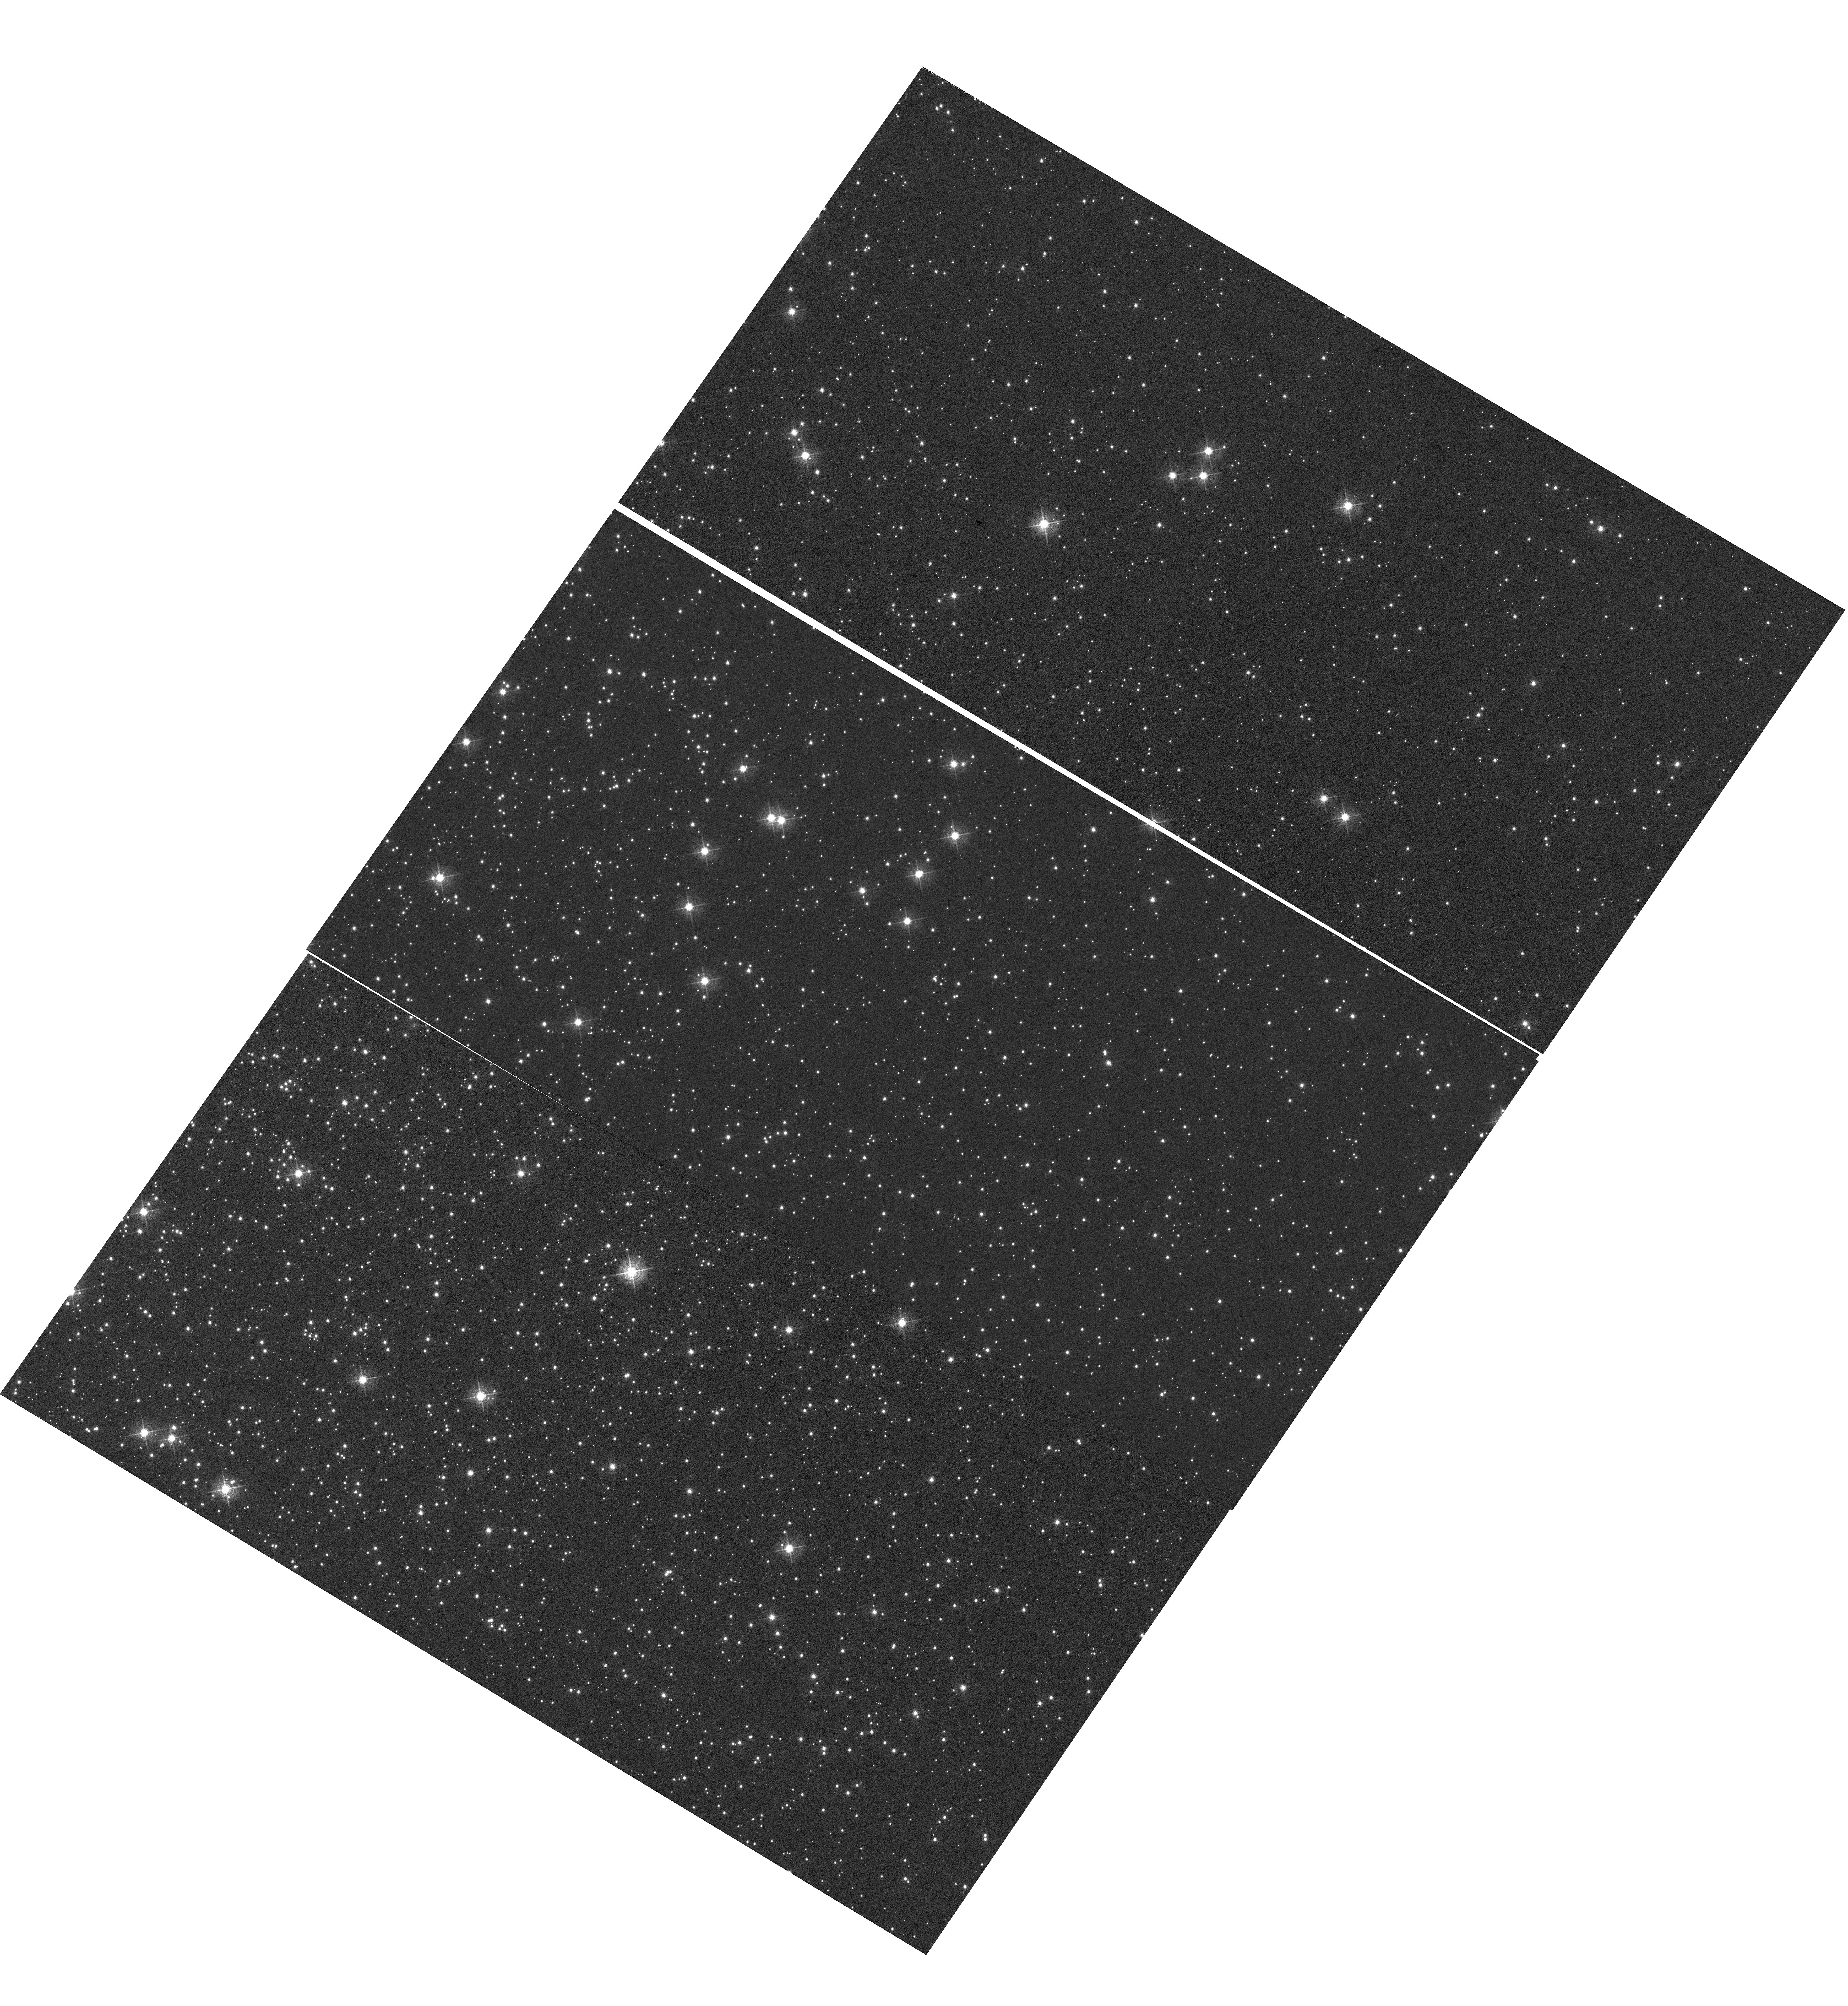
Target: NGC-104
Instrument: WFC3/UVIS
Filter: F502N
Exposure: 1.8 h
Observation ID: hst_14541_02_wfc3_uvis_f502n_idcg02

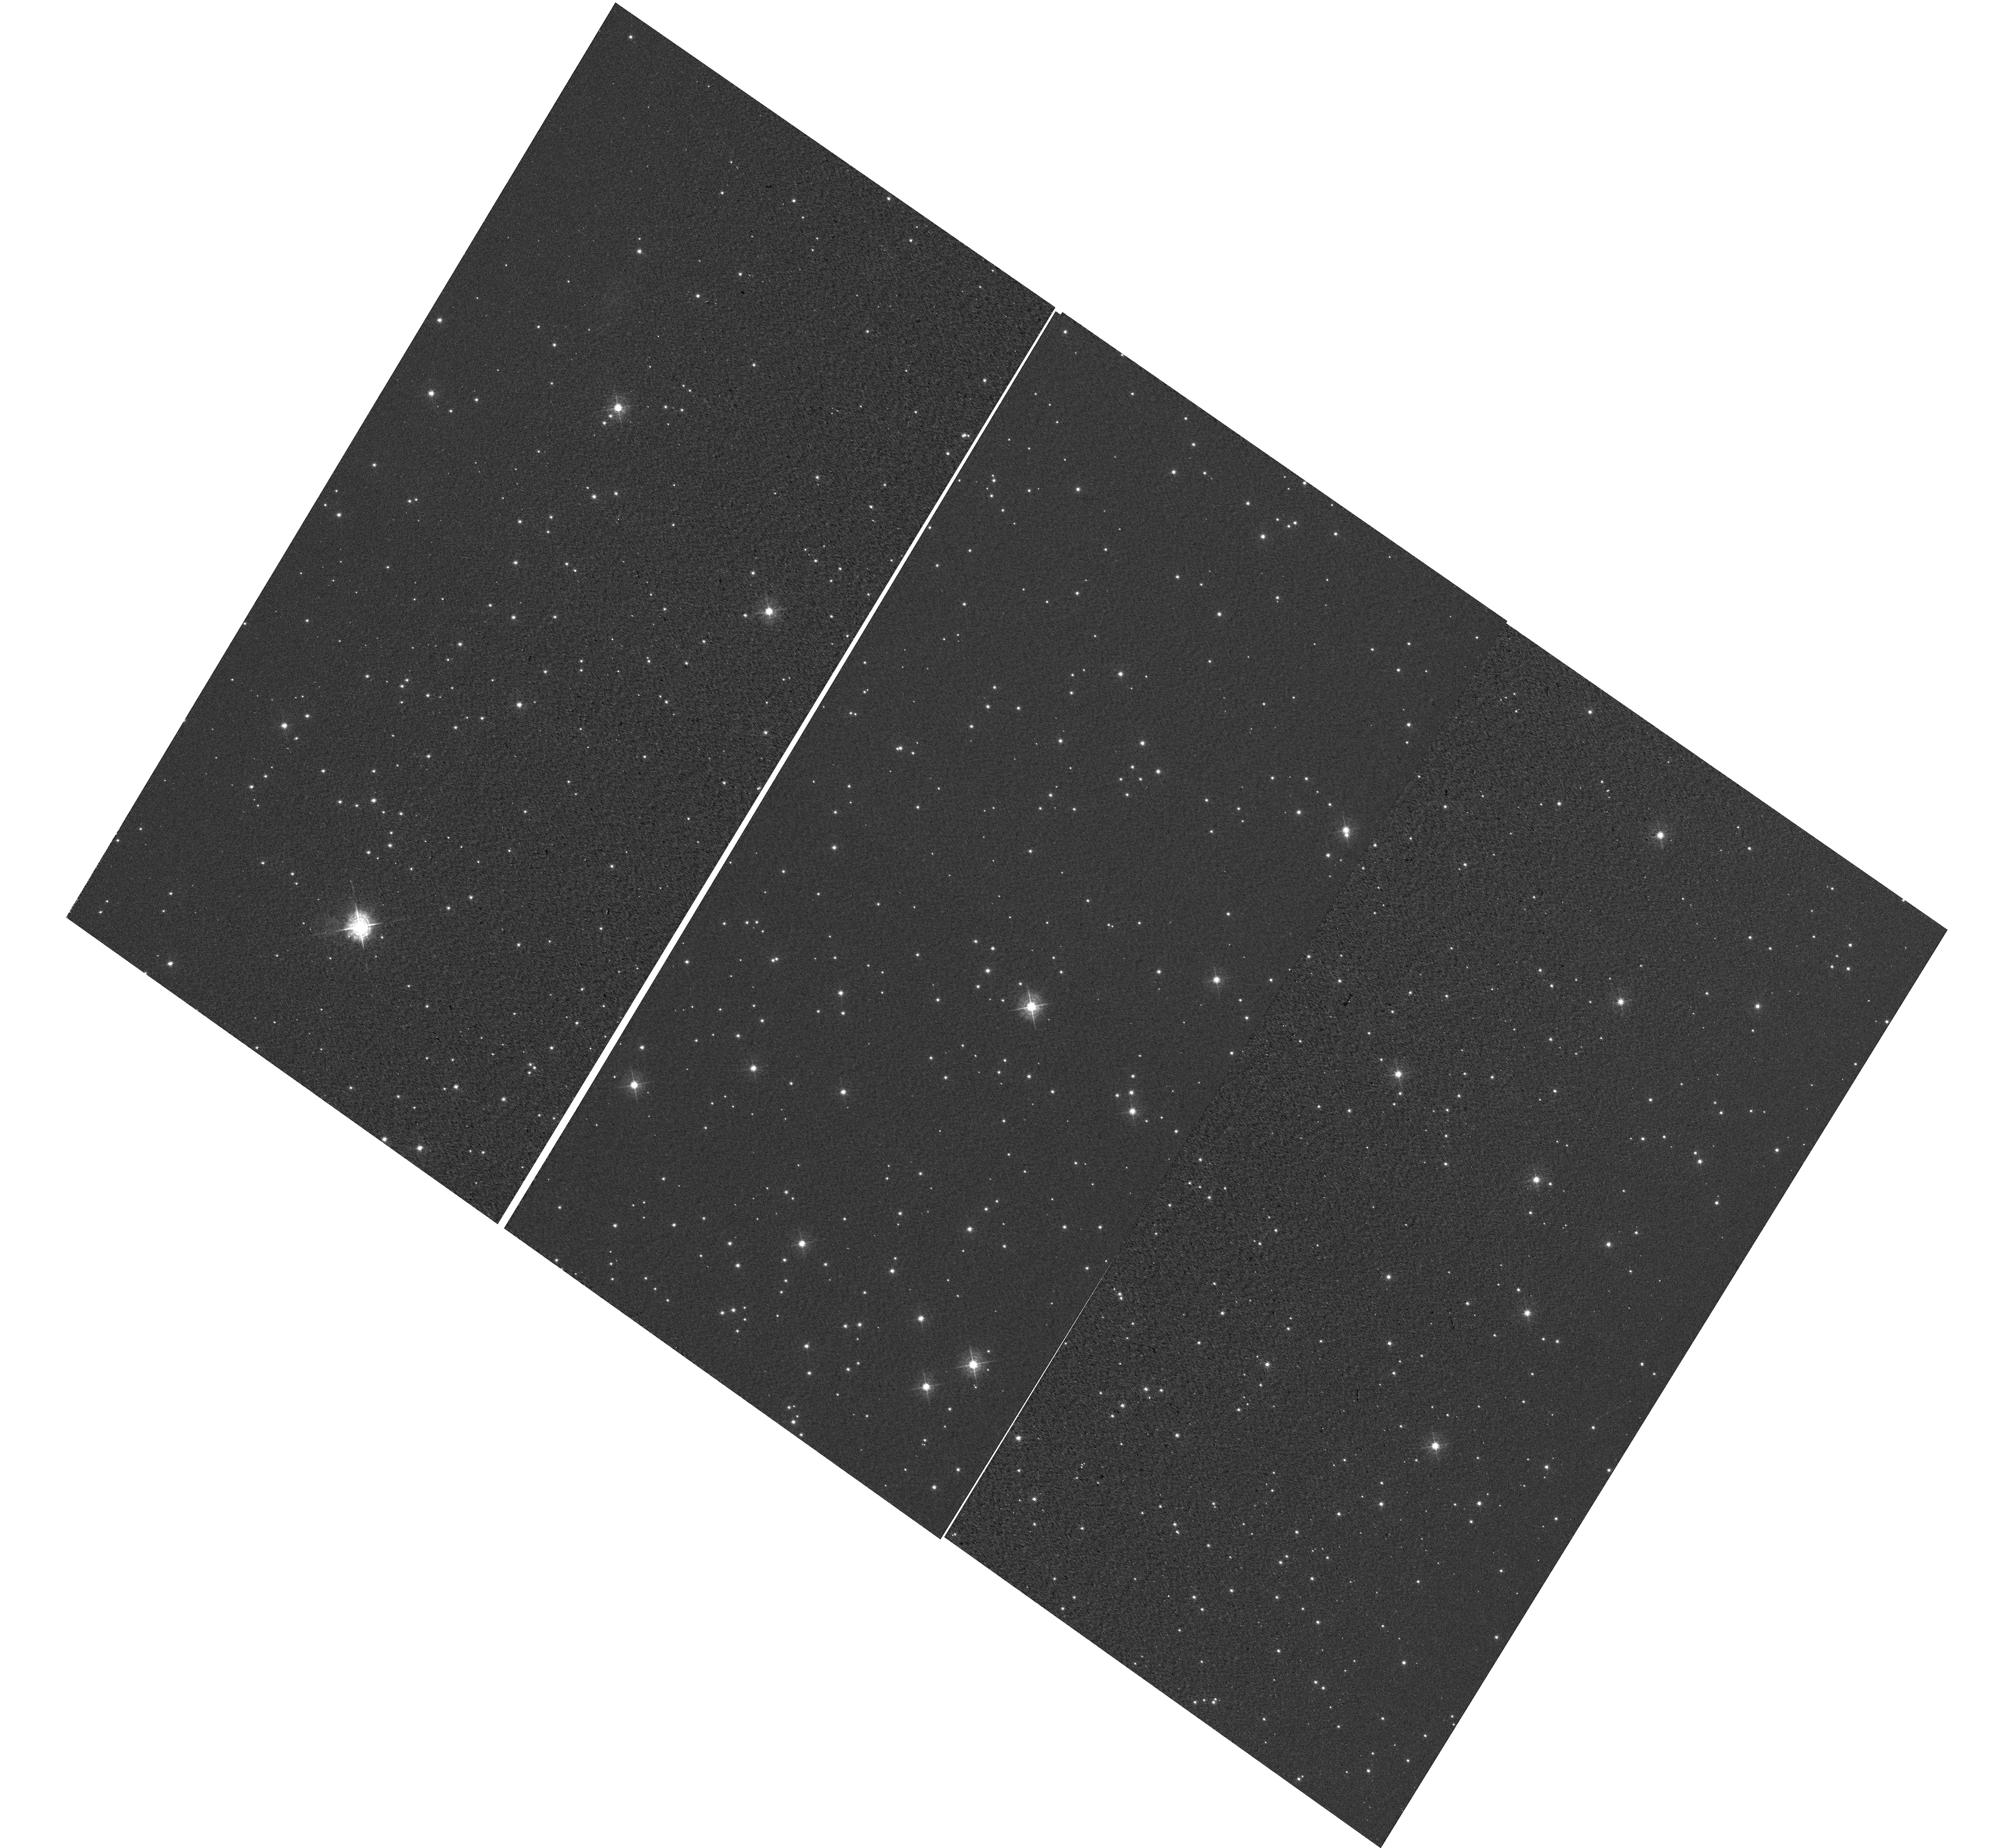
Target: NGC-6791
Instrument: WFC3/UVIS
Filter: F502N
Exposure: 30 min
Observation ID: hst_14541_03_wfc3_uvis_f502n_idcg03

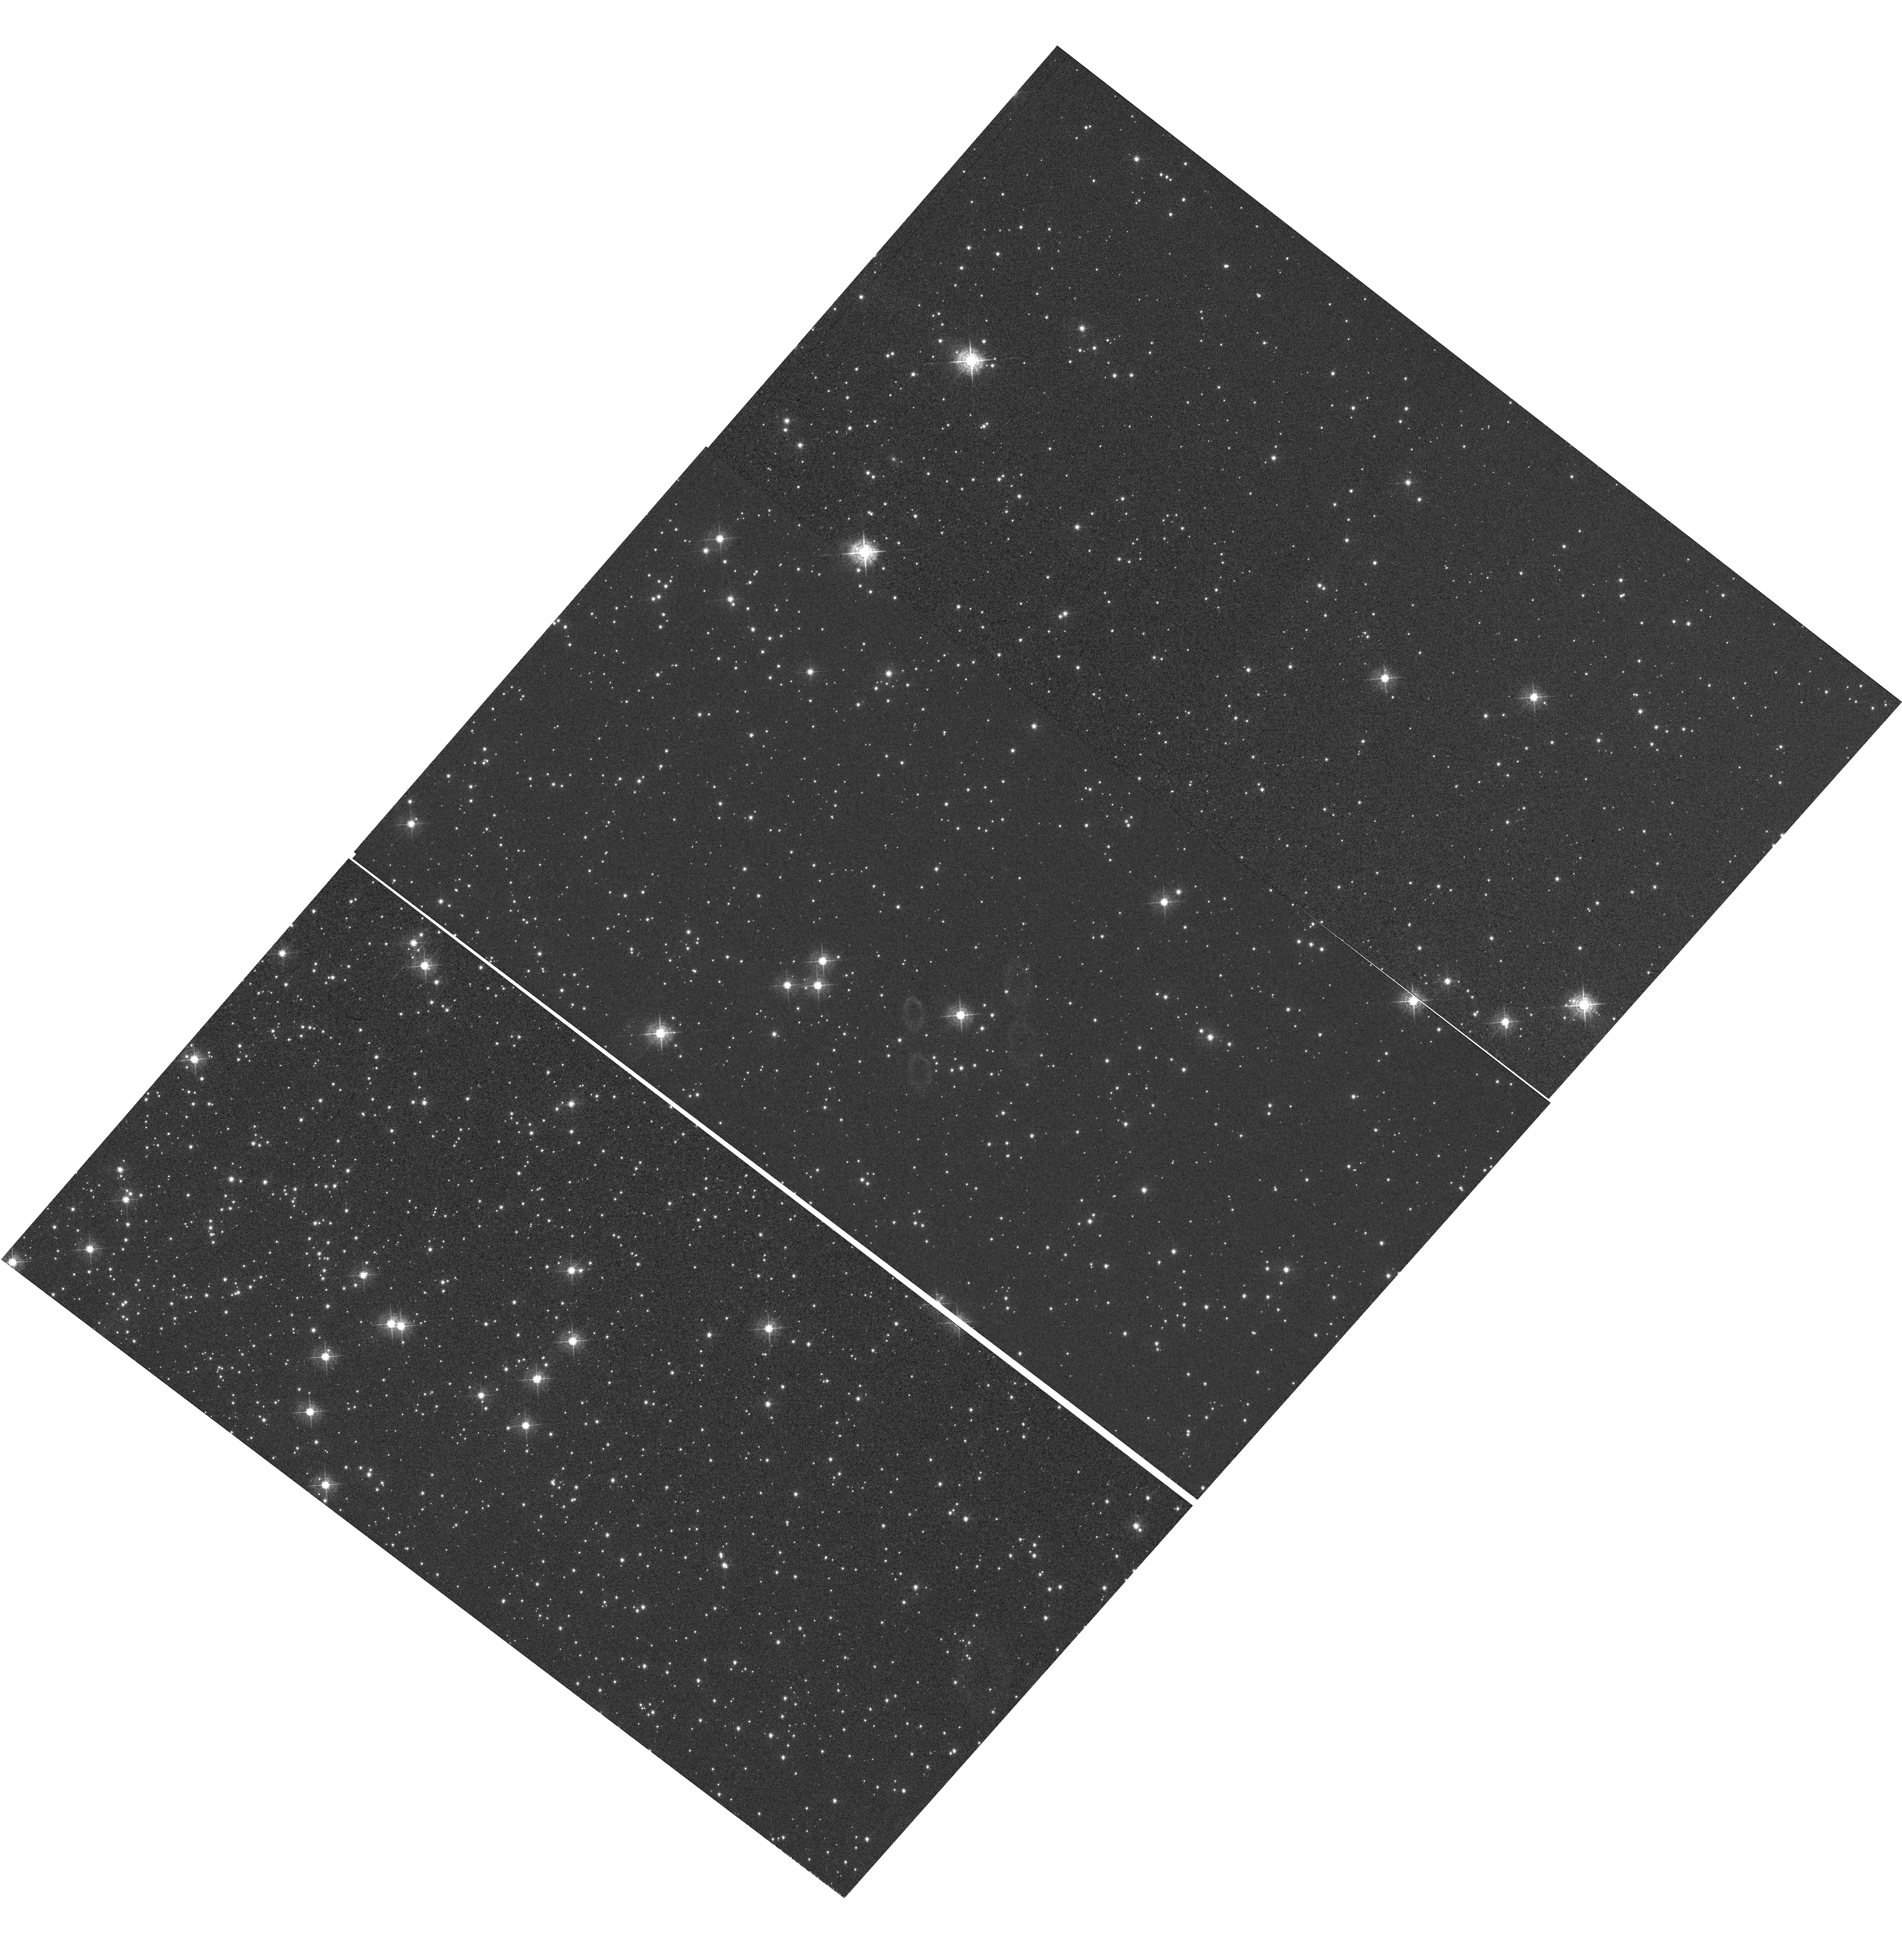
Target: NGC-104
Instrument: WFC3/UVIS
Filter: F502N
Exposure: 1.8 h
Observation ID: hst_14541_04_wfc3_uvis_f502n_idcg04

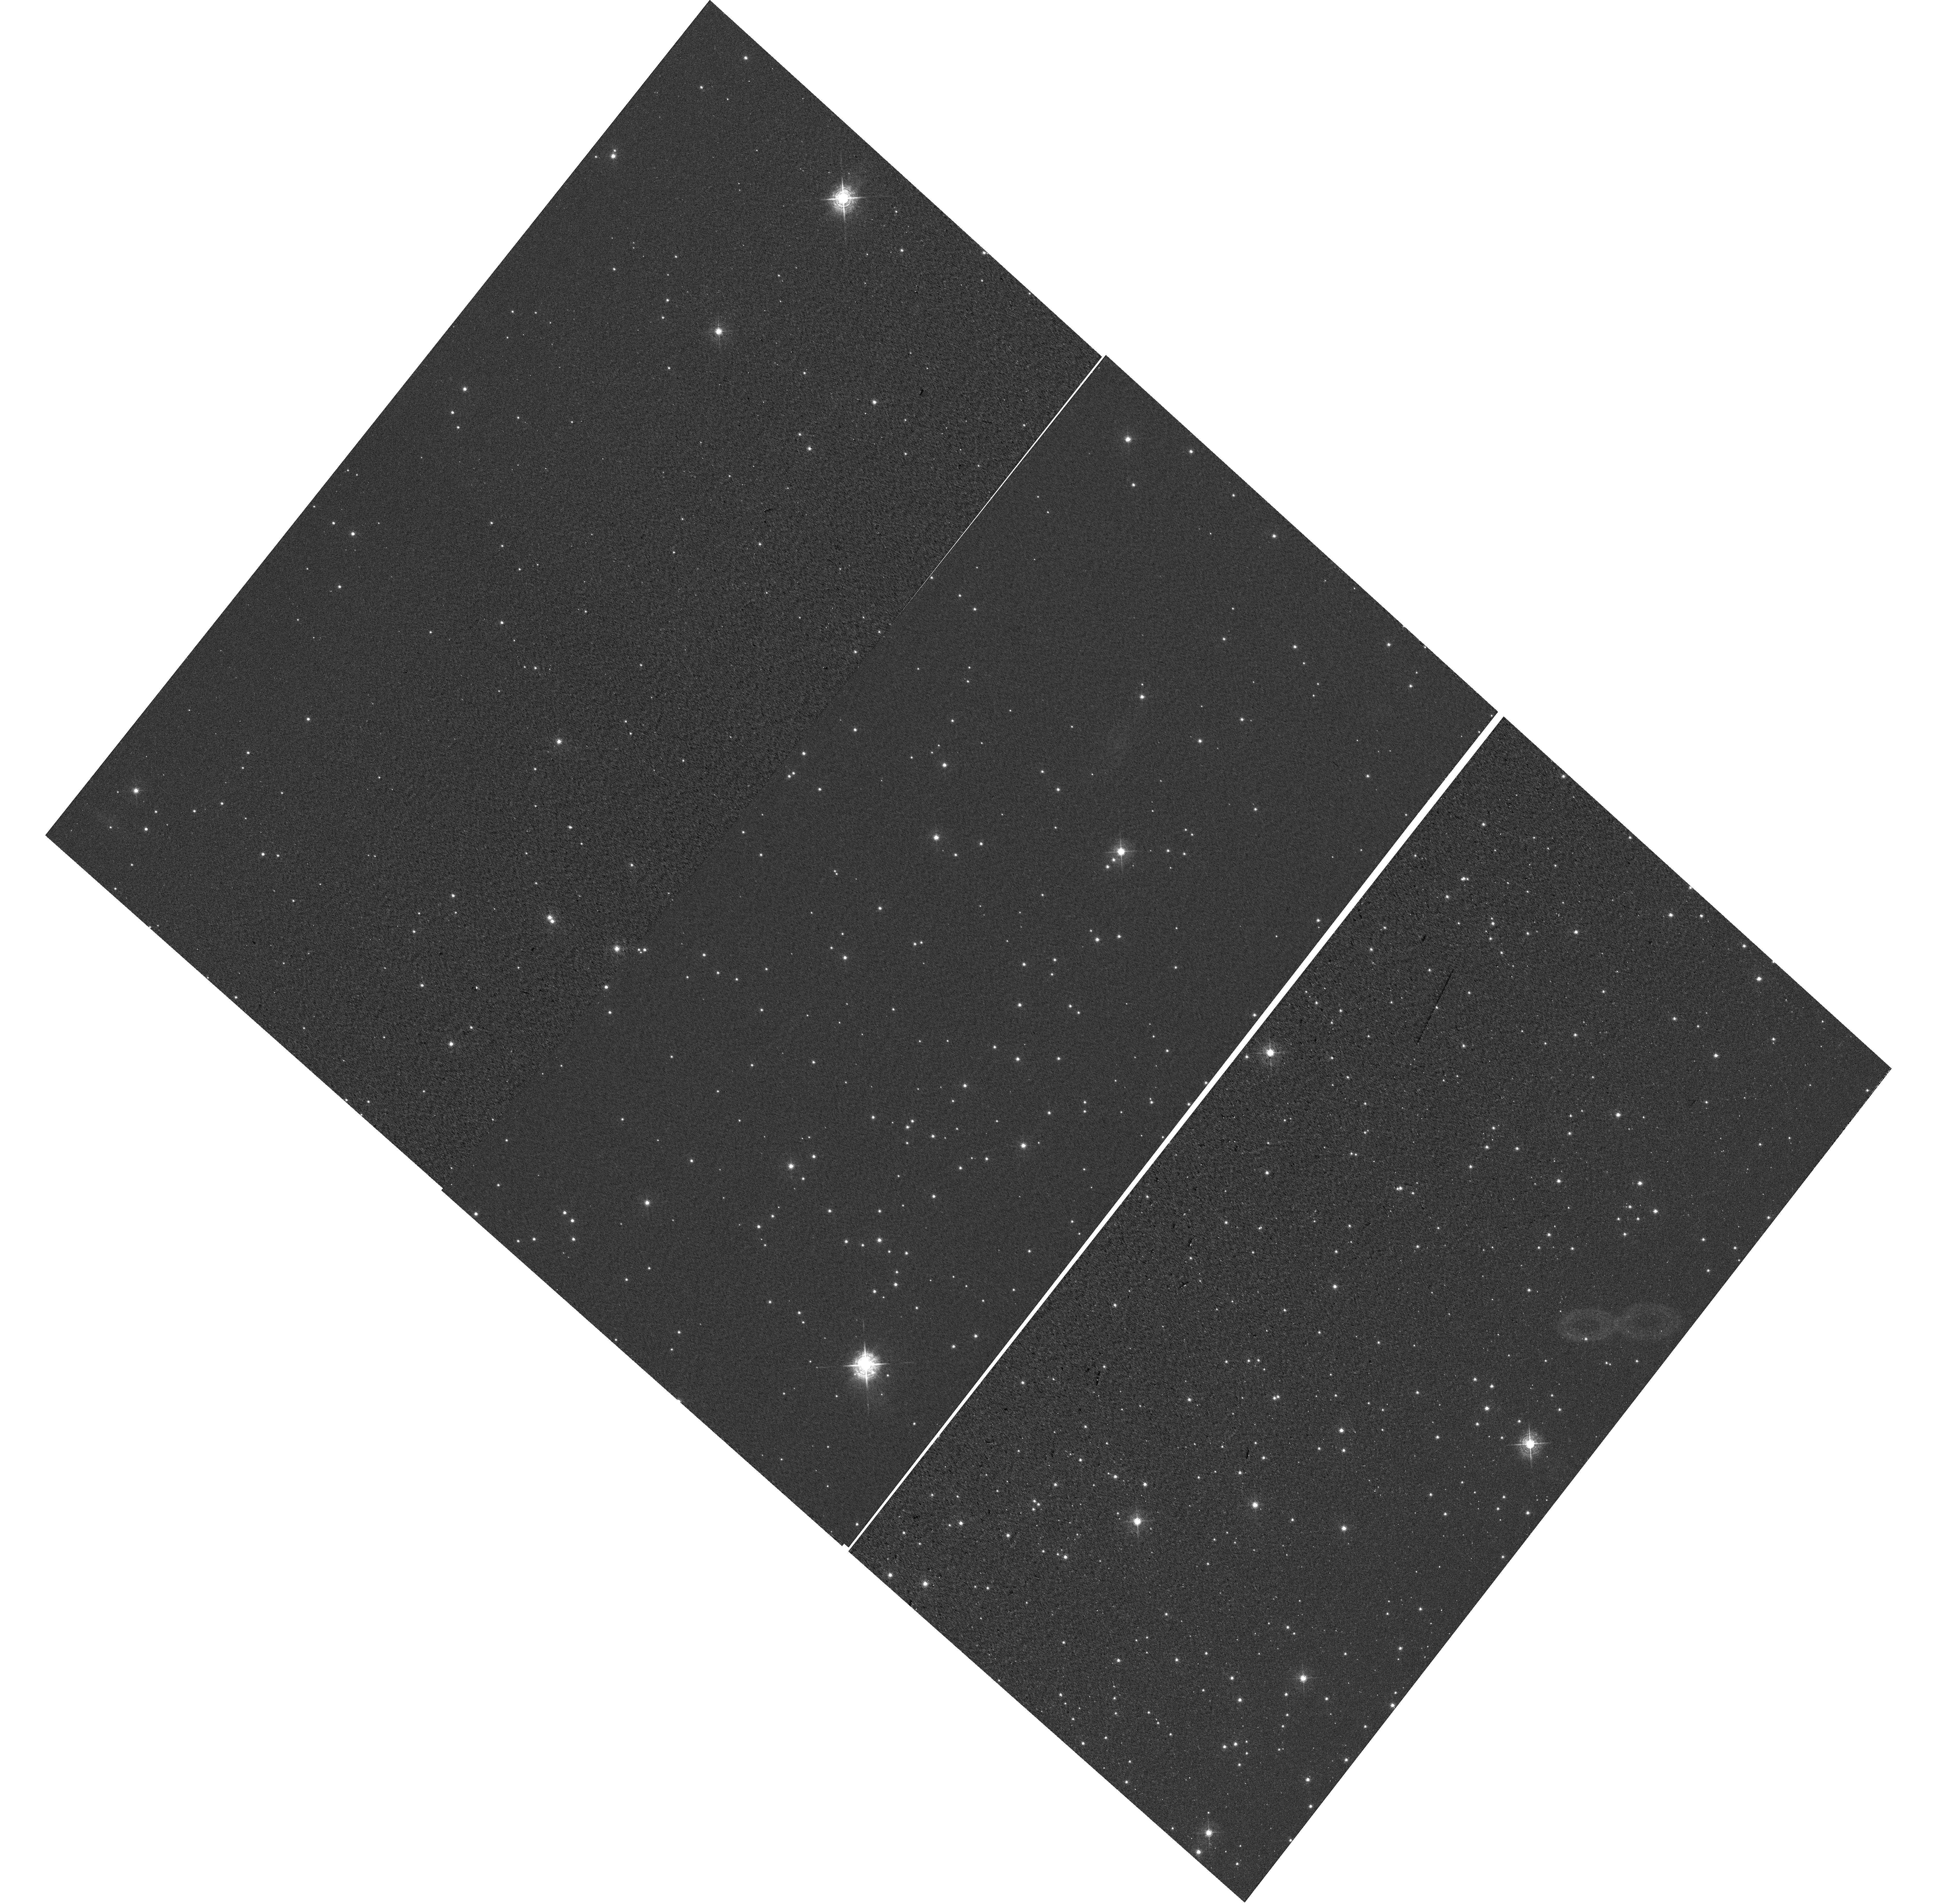
Target: NGC-6791
Instrument: WFC3/UVIS
Filter: F502N
Exposure: 30 min
Observation ID: hst_14541_01_wfc3_uvis_f502n_idcg01

WFC3 UVIS CTE Monitor (star cluster) (PI: Mack, Jennifer)

This program acquires data to monitor the CTE degradation as a function of epoch, target brightness, and image background. The results will allow for updates to the aperture photometry-based CTE model. In addition, the data will be used for testing and monitoring the efficacy of the empirical pixel-based CTE correction. The two targets used for the external CTE monitor are the sparse cluster NGC 6791 and a relatively dense field in 47 Tuc (NGC 104). Data from the latter are used to measure the dependence of the CTE on field crowding. Both targets have been observed in previous cycles and thus provide a uniform set of observations from which to track the time evolution of the CTE. Since 47 Tuc is also used by ACS, 47 Tuc allows for a cross-comparison between the CTE evolution of WFC3/UVIS and that of ACS/WFC. Additional observations of 47 Tuc using a range of post-flash levels yield data with a range of background levels from which to assess the background dependence of the UVIS CTE.